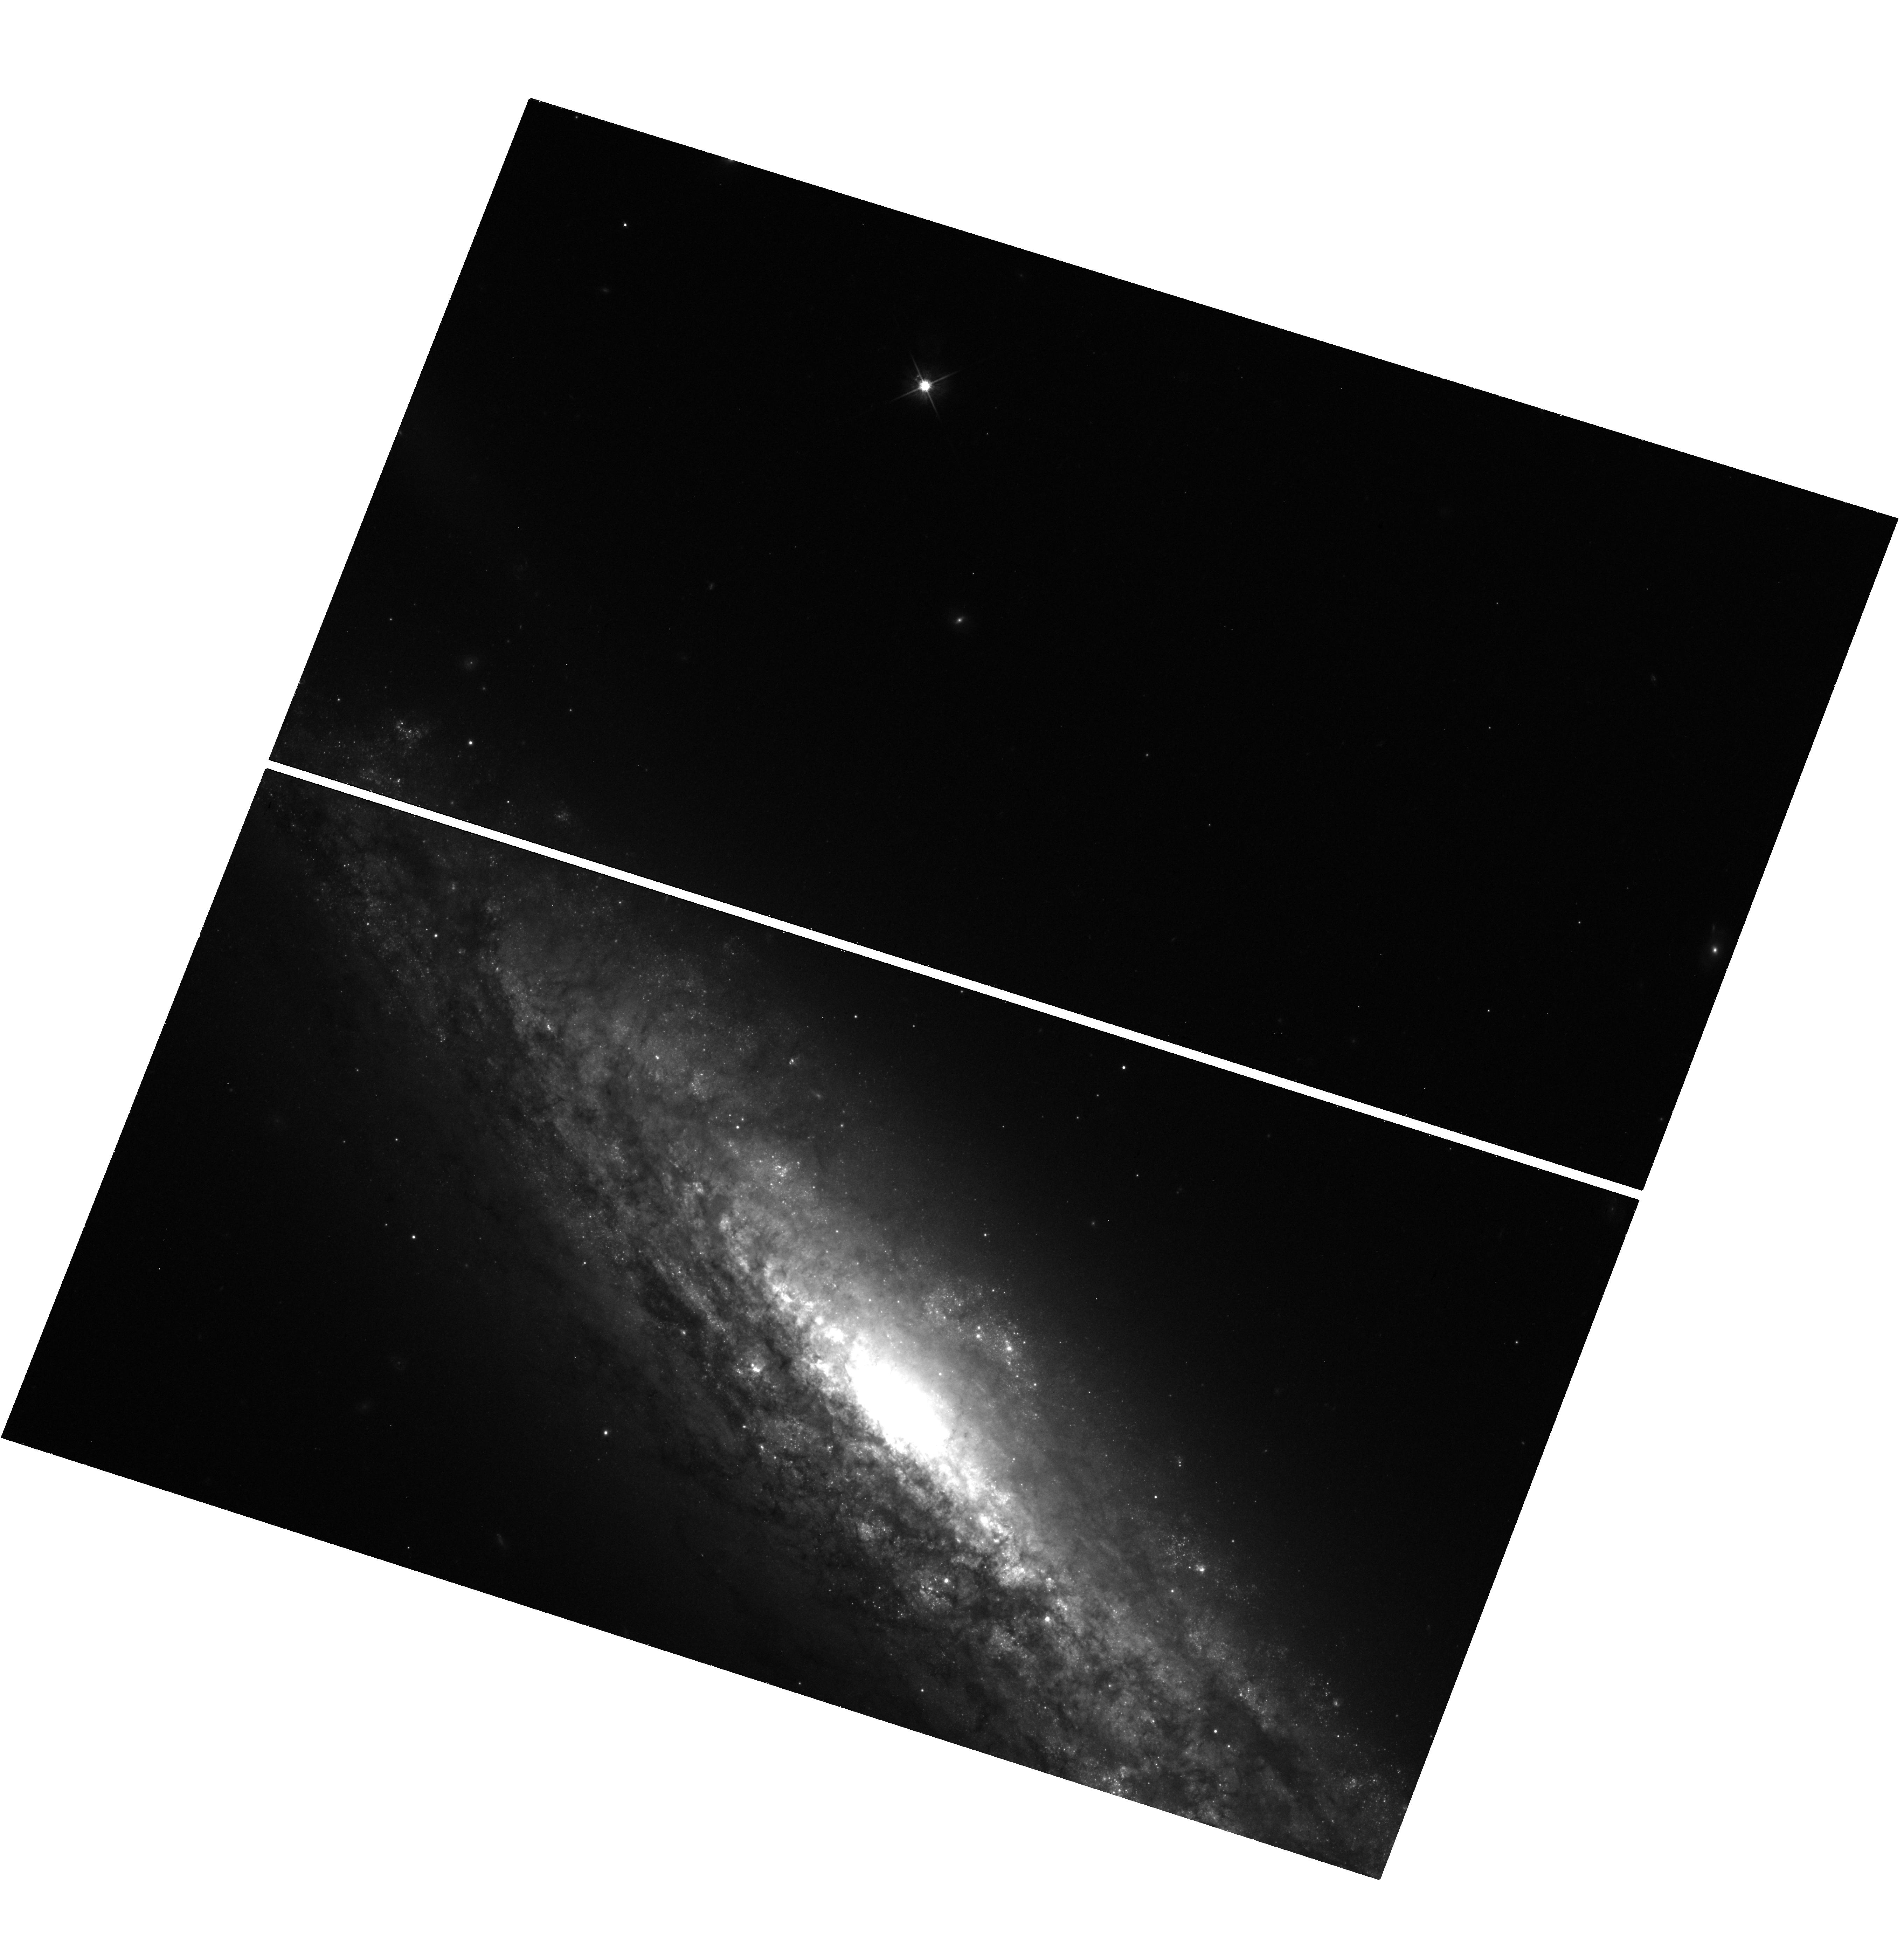
Target: ASASSN-14LP
Instrument: WFC3/UVIS
Filter: F625W
Exposure: 19 min
Observation ID: hst_14611_09_wfc3_uvis_f625w_id6909

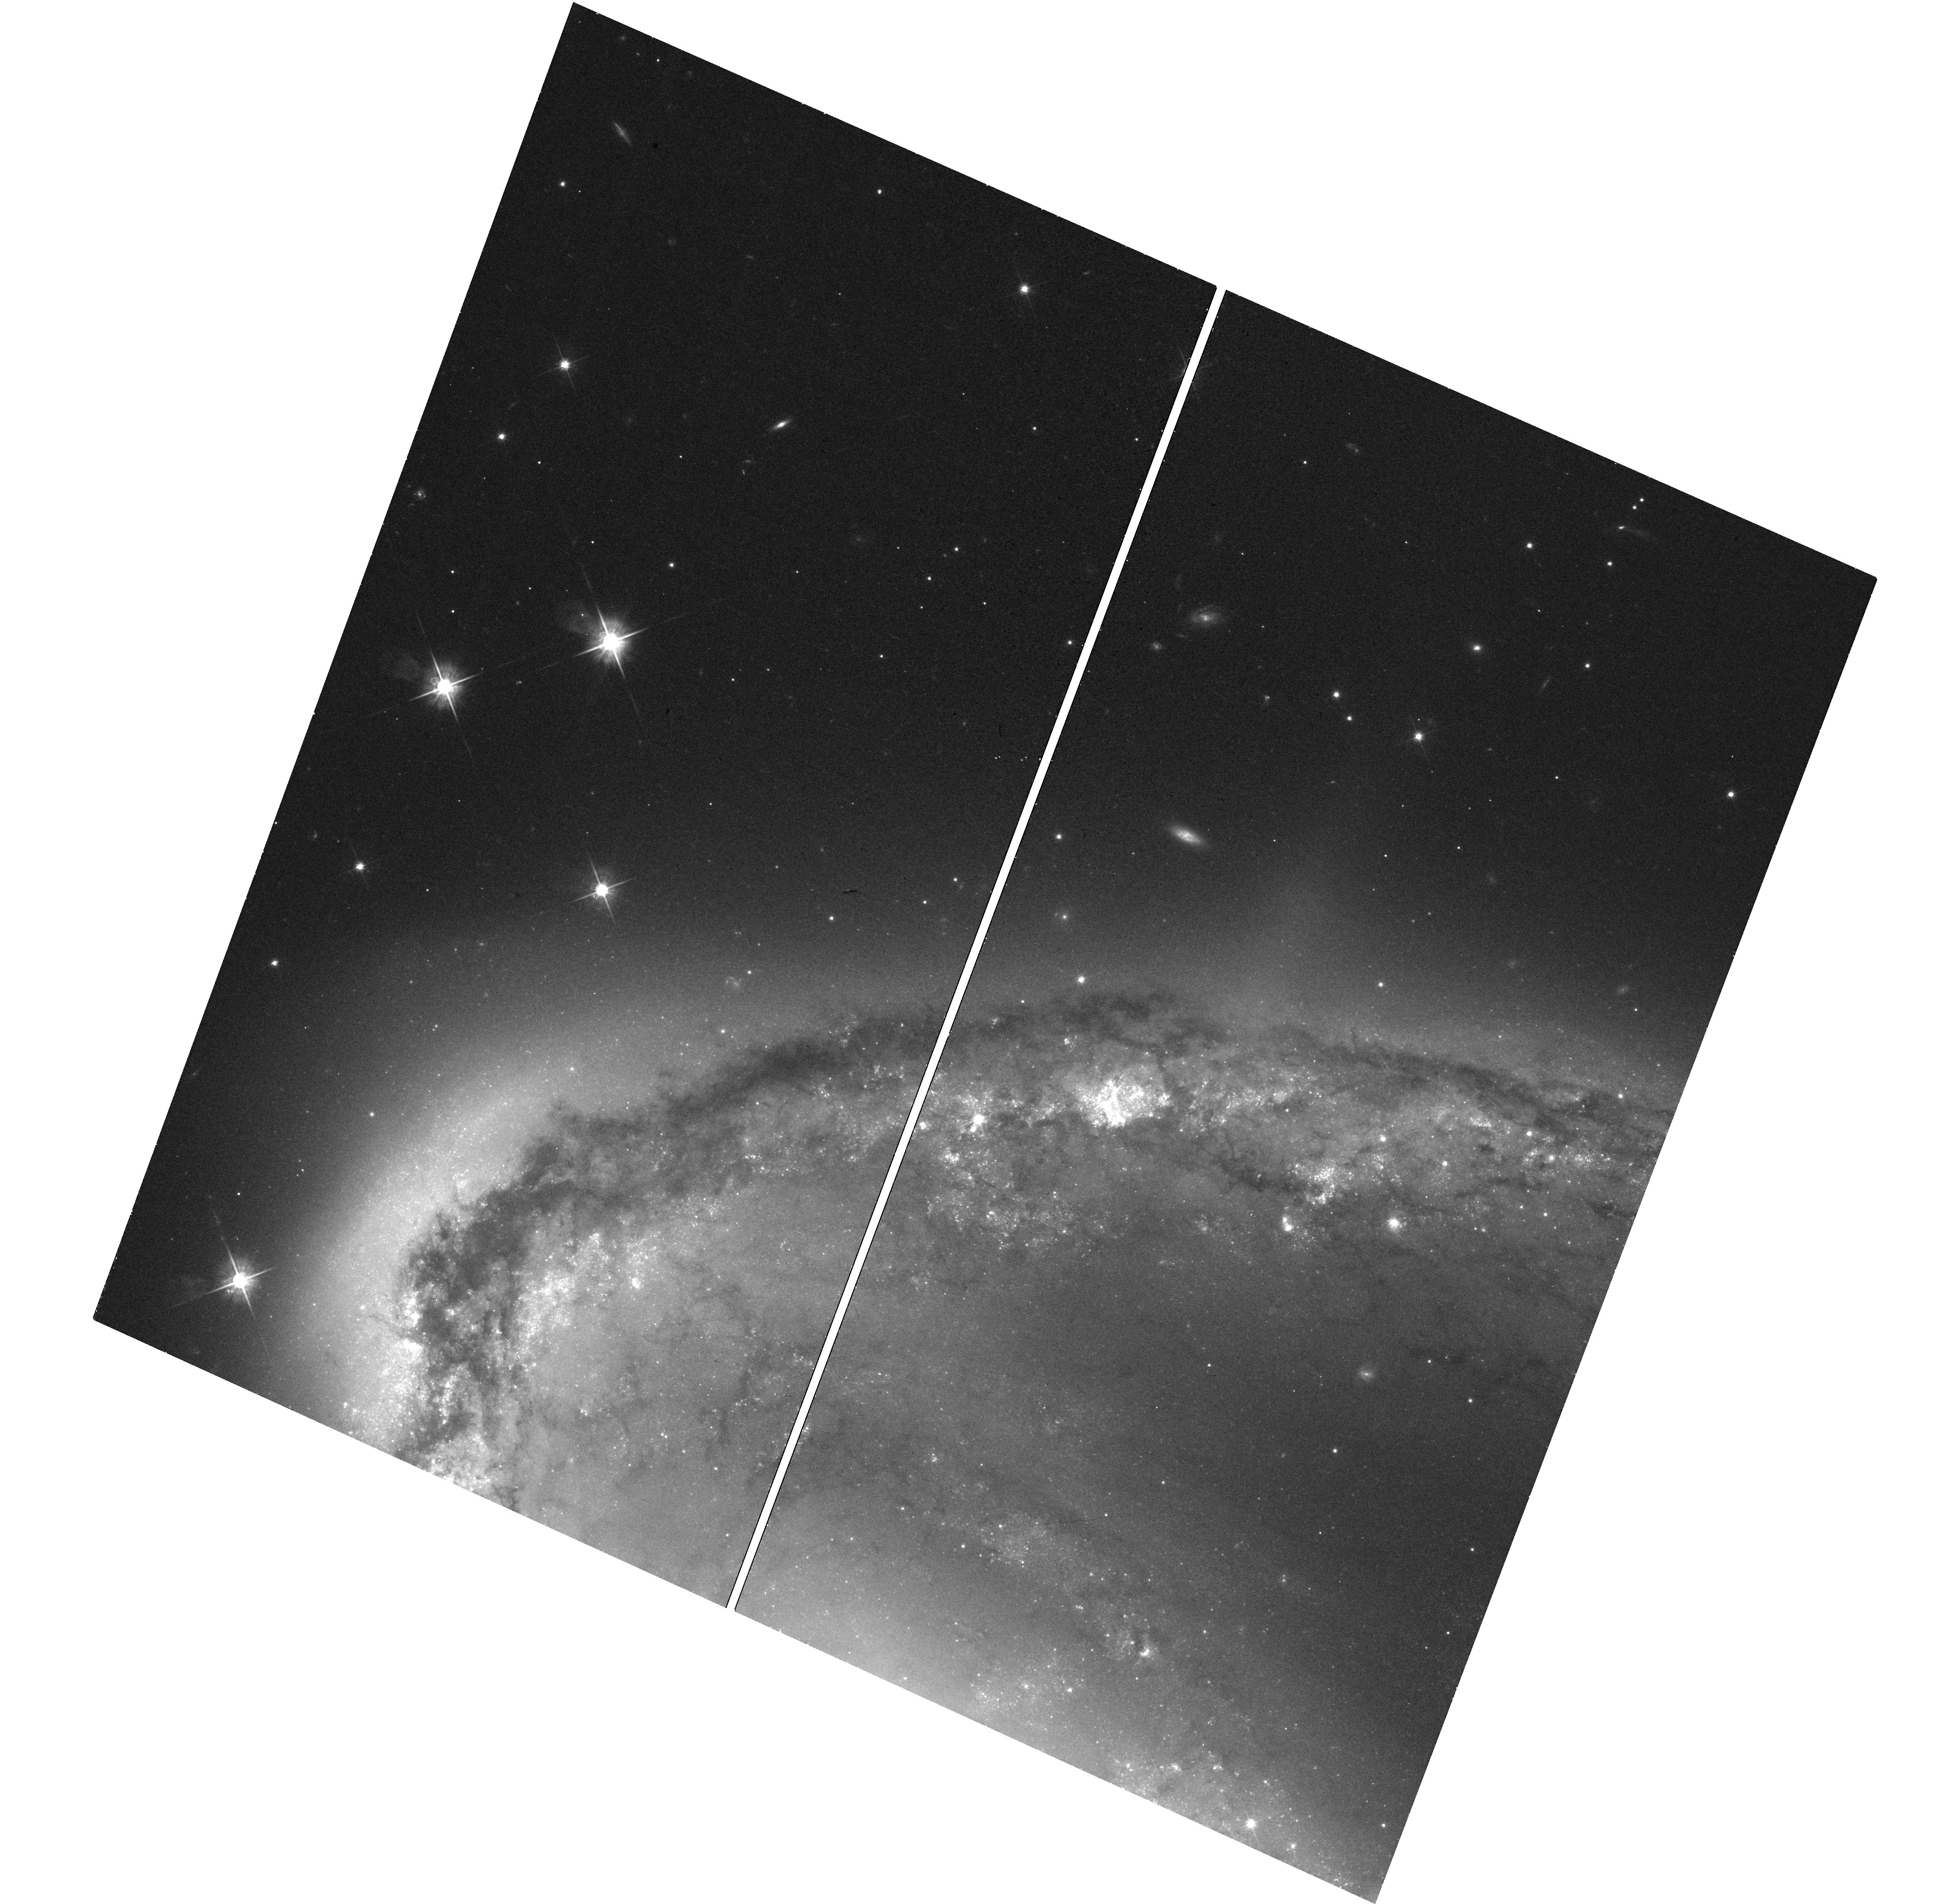
Target: SN2015F
Instrument: WFC3/UVIS
Filter: F625W
Exposure: 21 min
Observation ID: hst_14611_07_wfc3_uvis_f625w_id6907

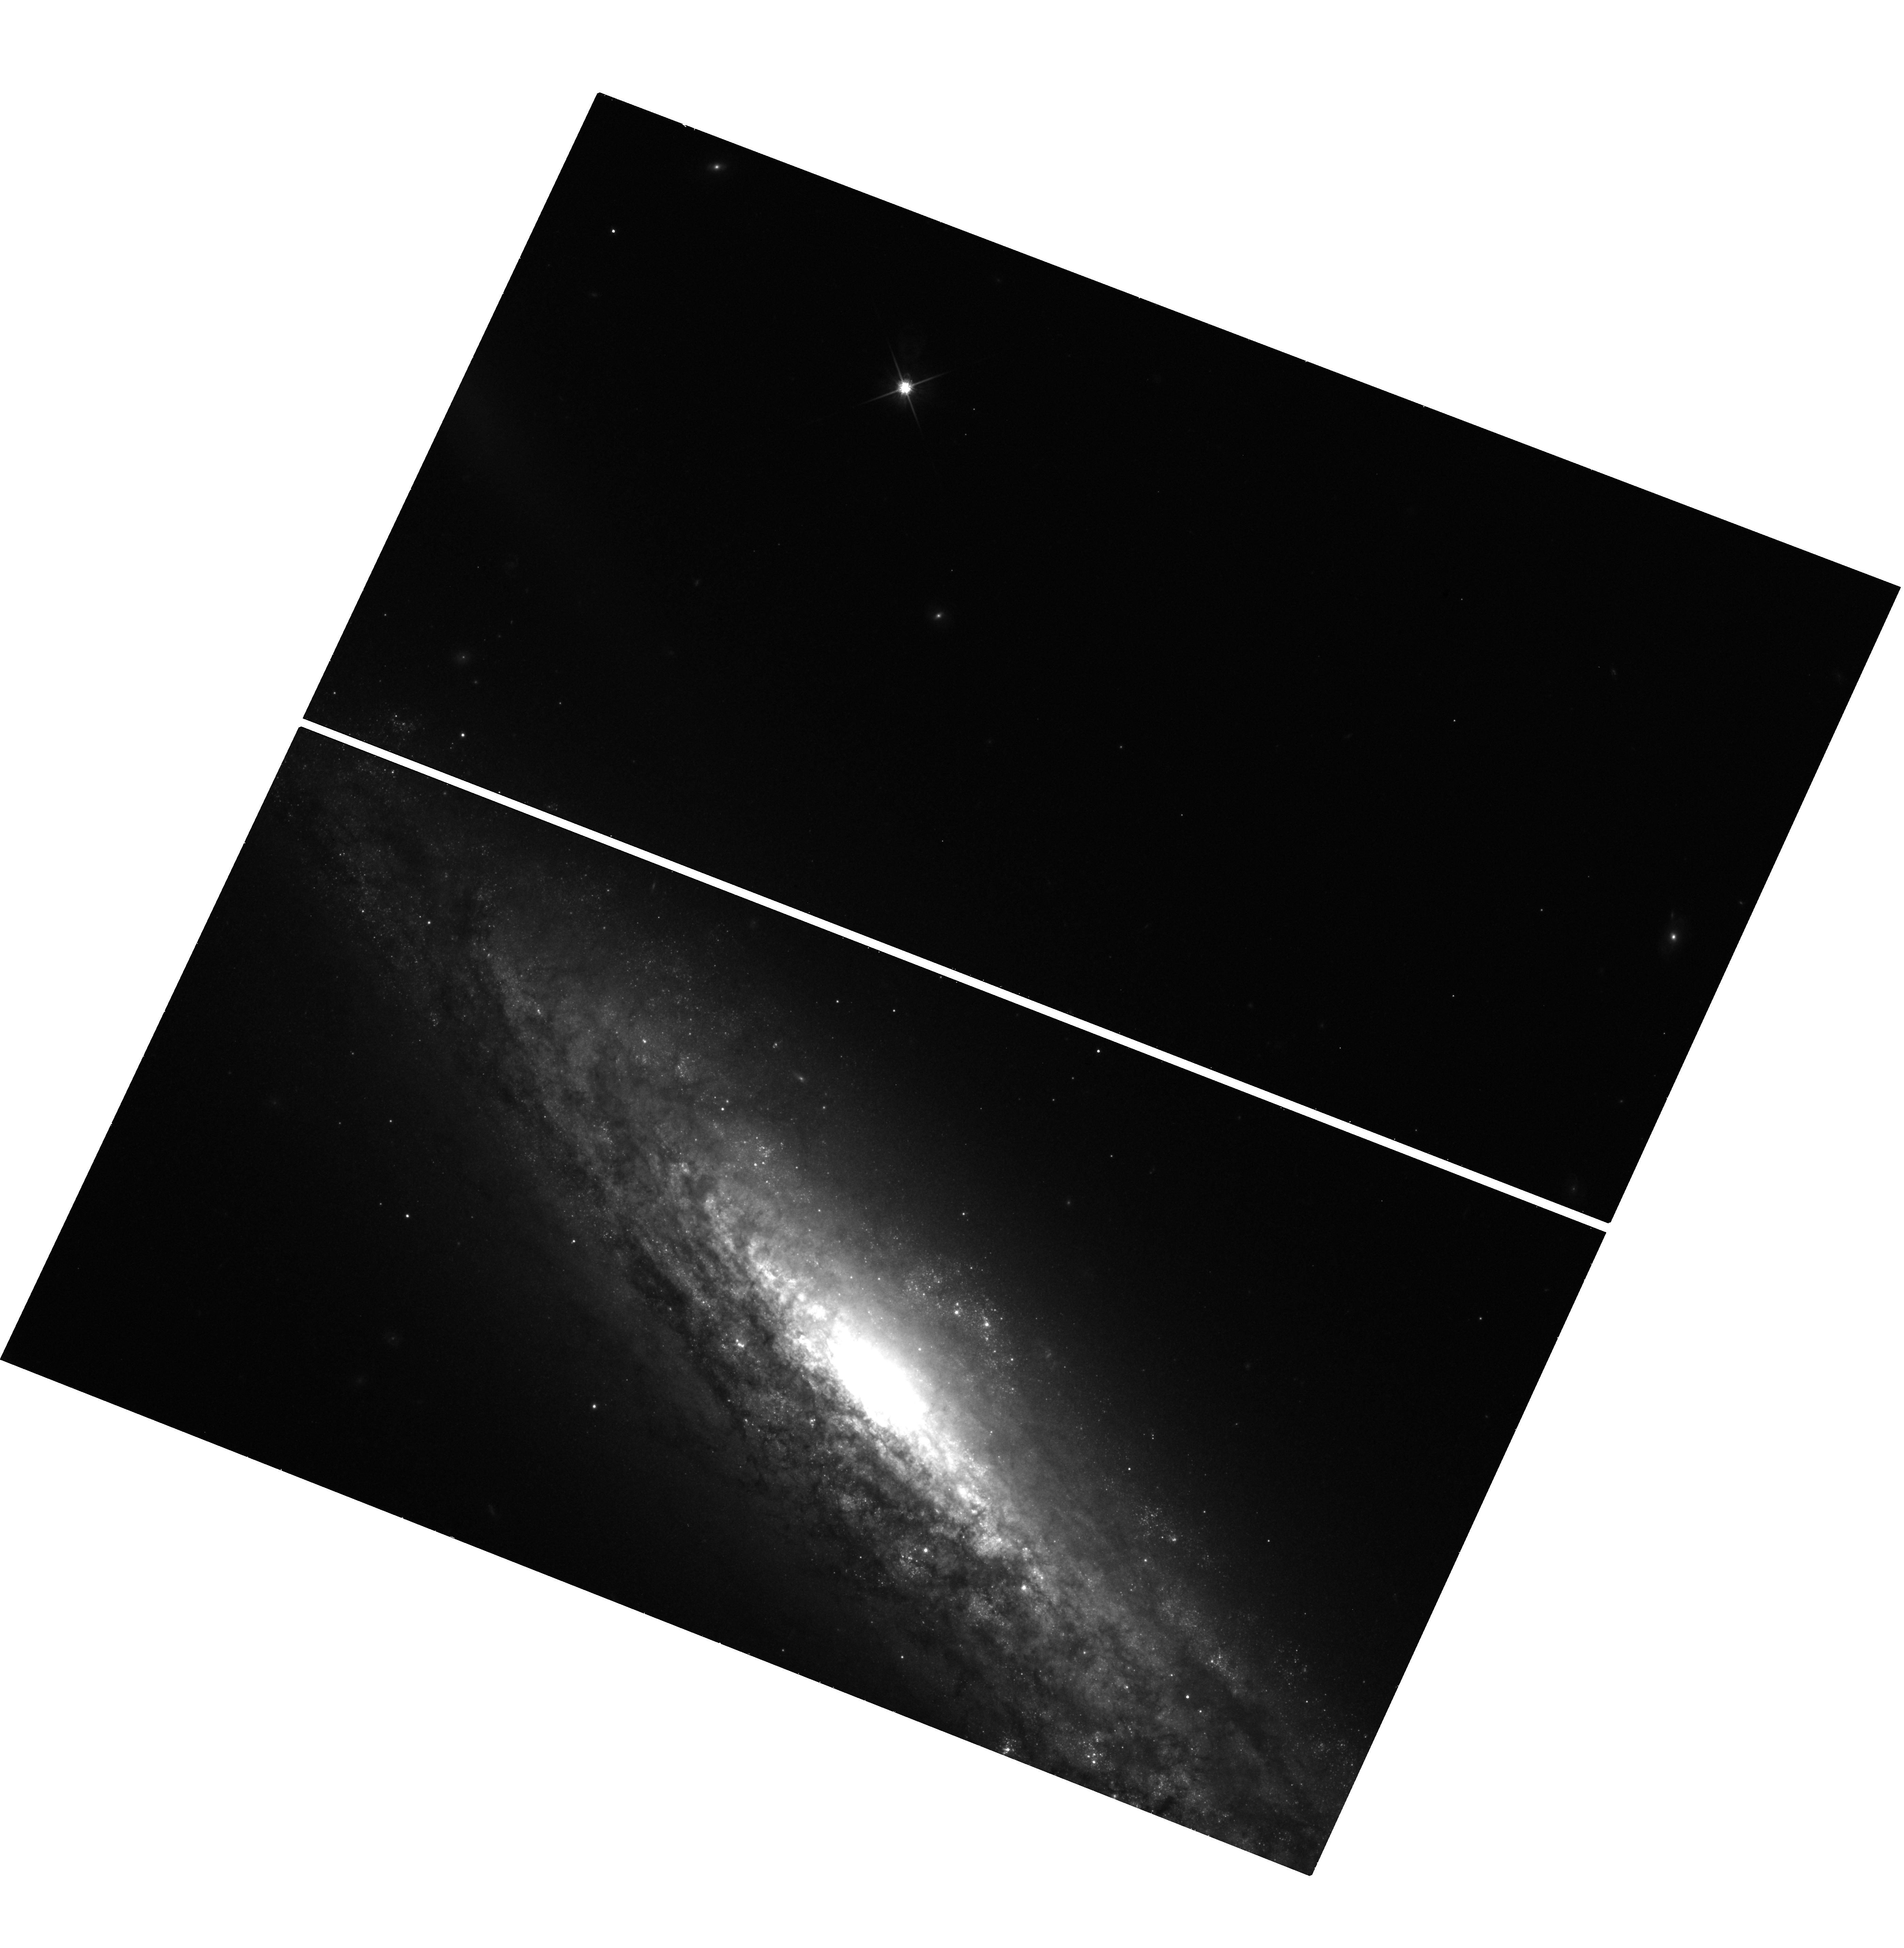
Target: ASASSN-14LP
Instrument: WFC3/UVIS
Filter: F814W
Exposure: 19 min
Observation ID: hst_14611_13_wfc3_uvis_f814w_id6913

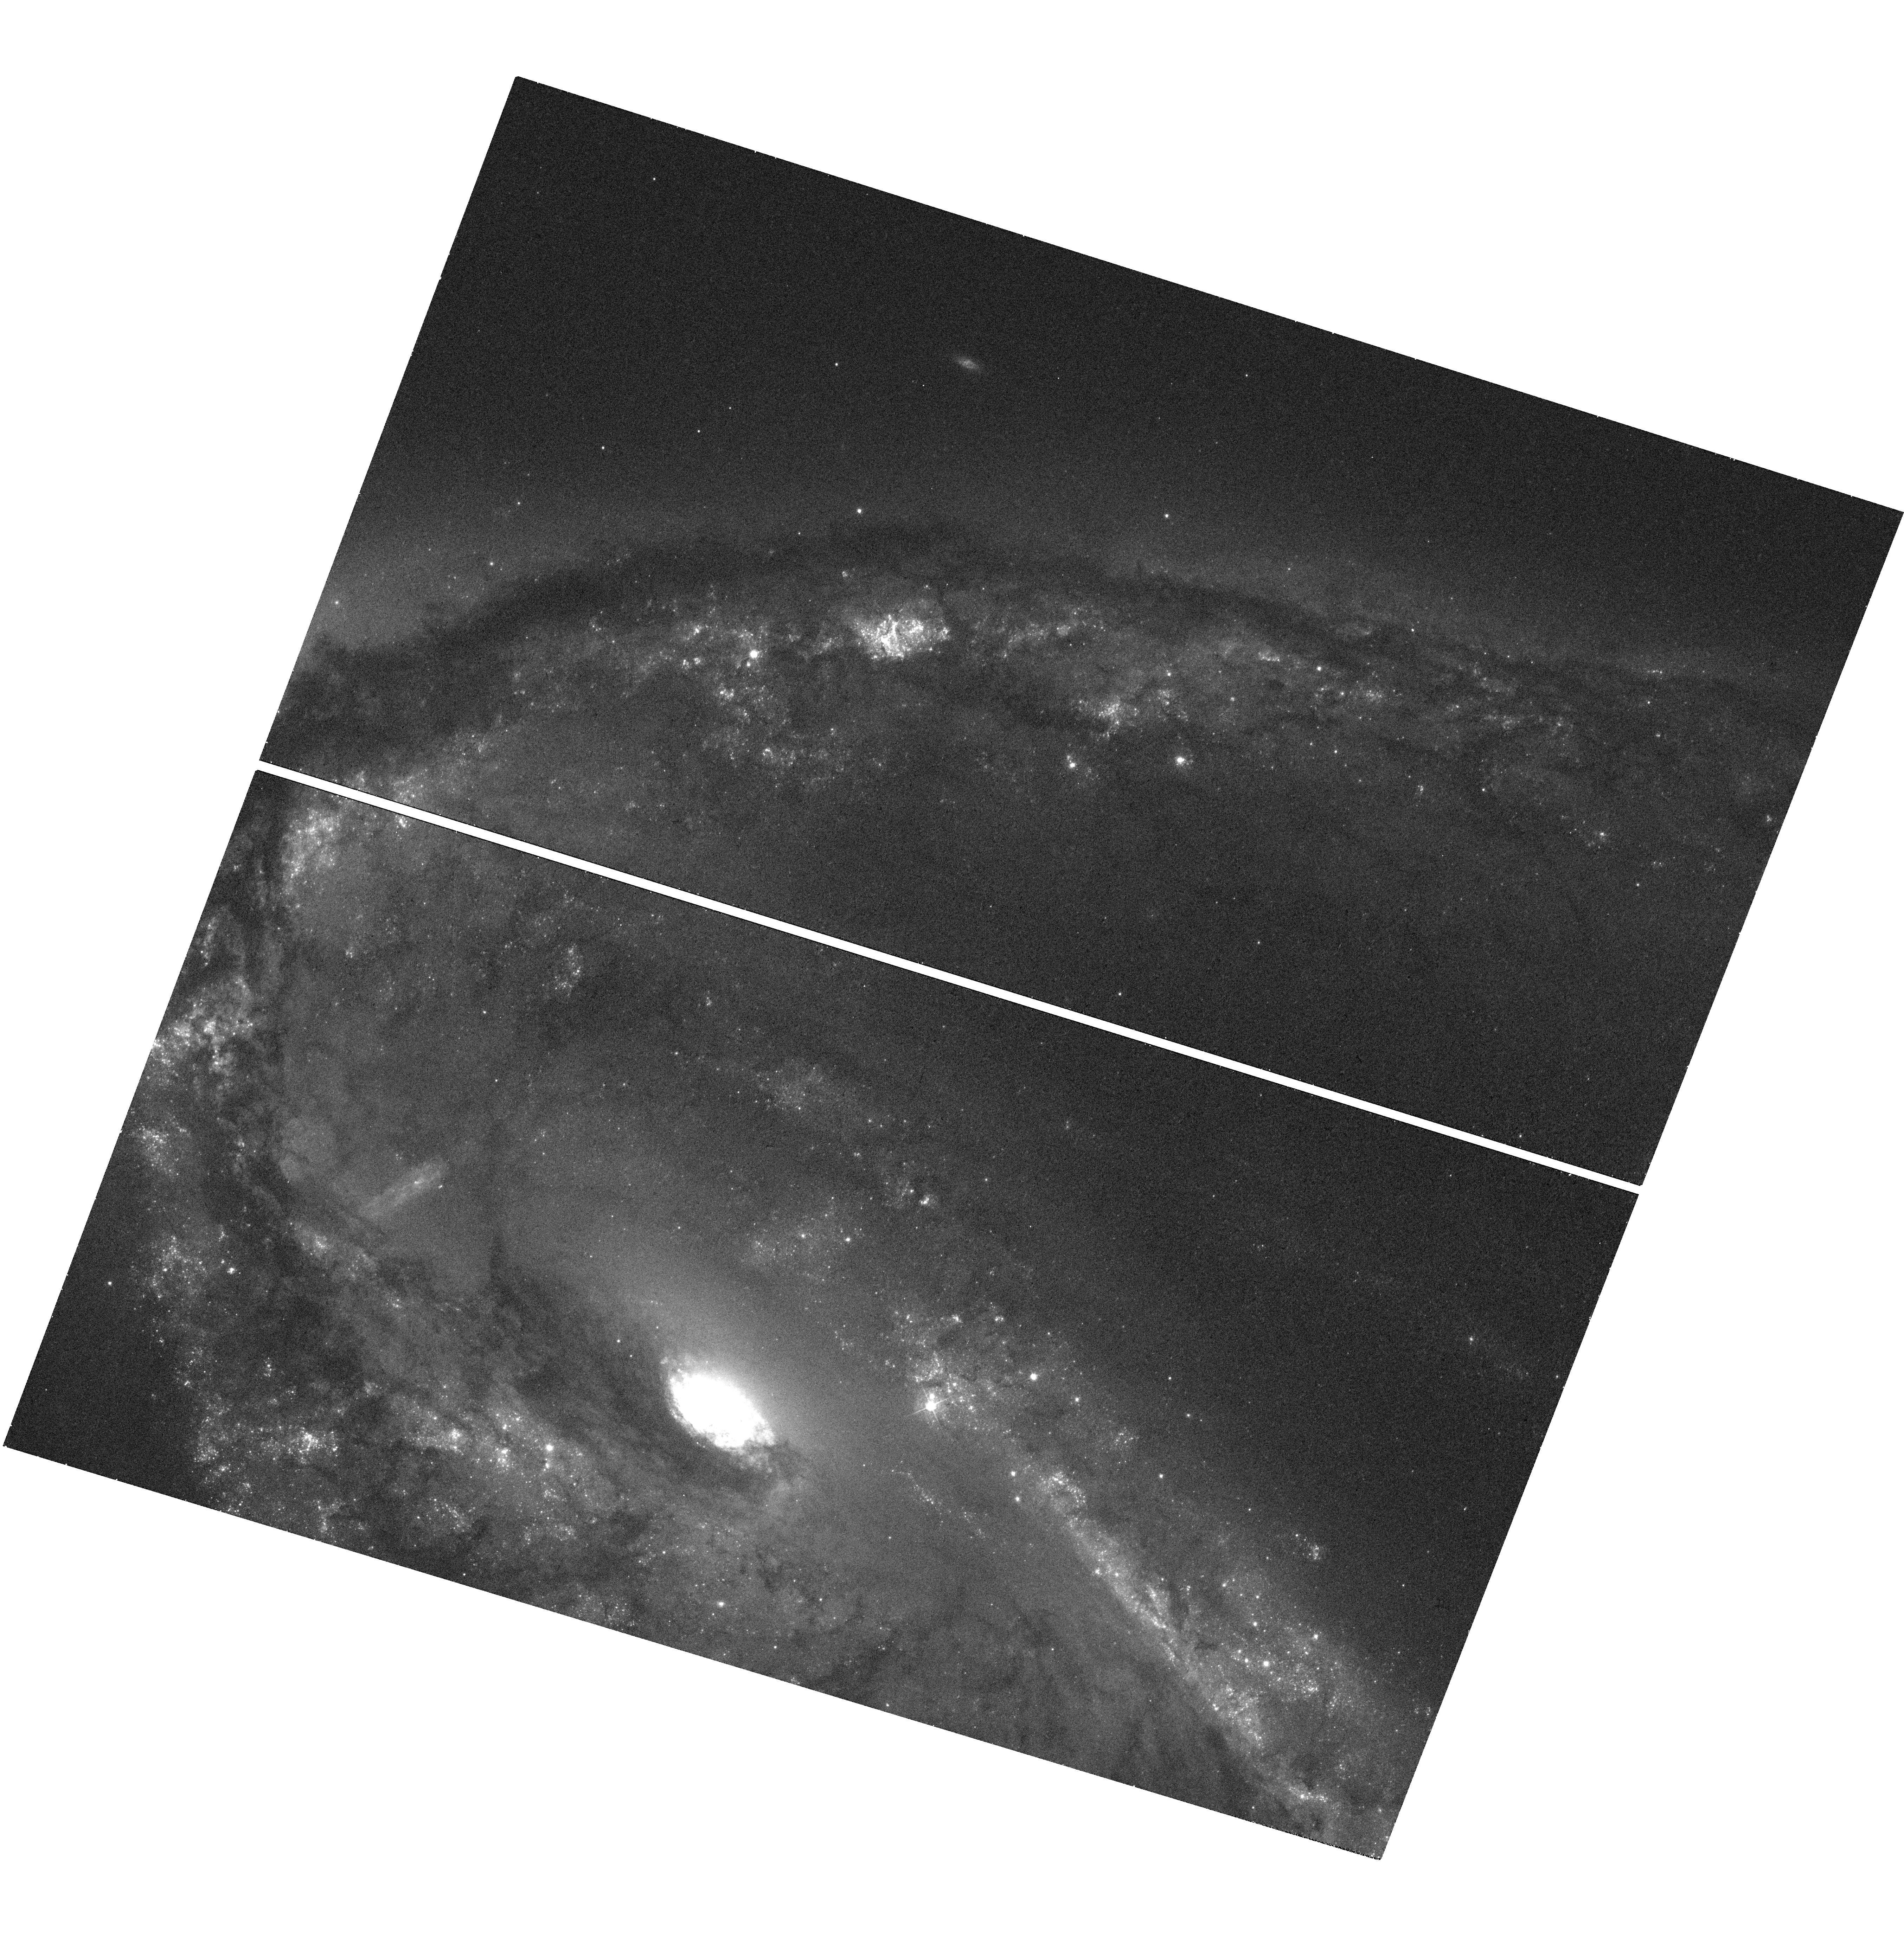
Target: SN2015F
Instrument: WFC3/UVIS
Filter: F438W
Exposure: 21 min
Observation ID: hst_14611_01_wfc3_uvis_f438w_id6901

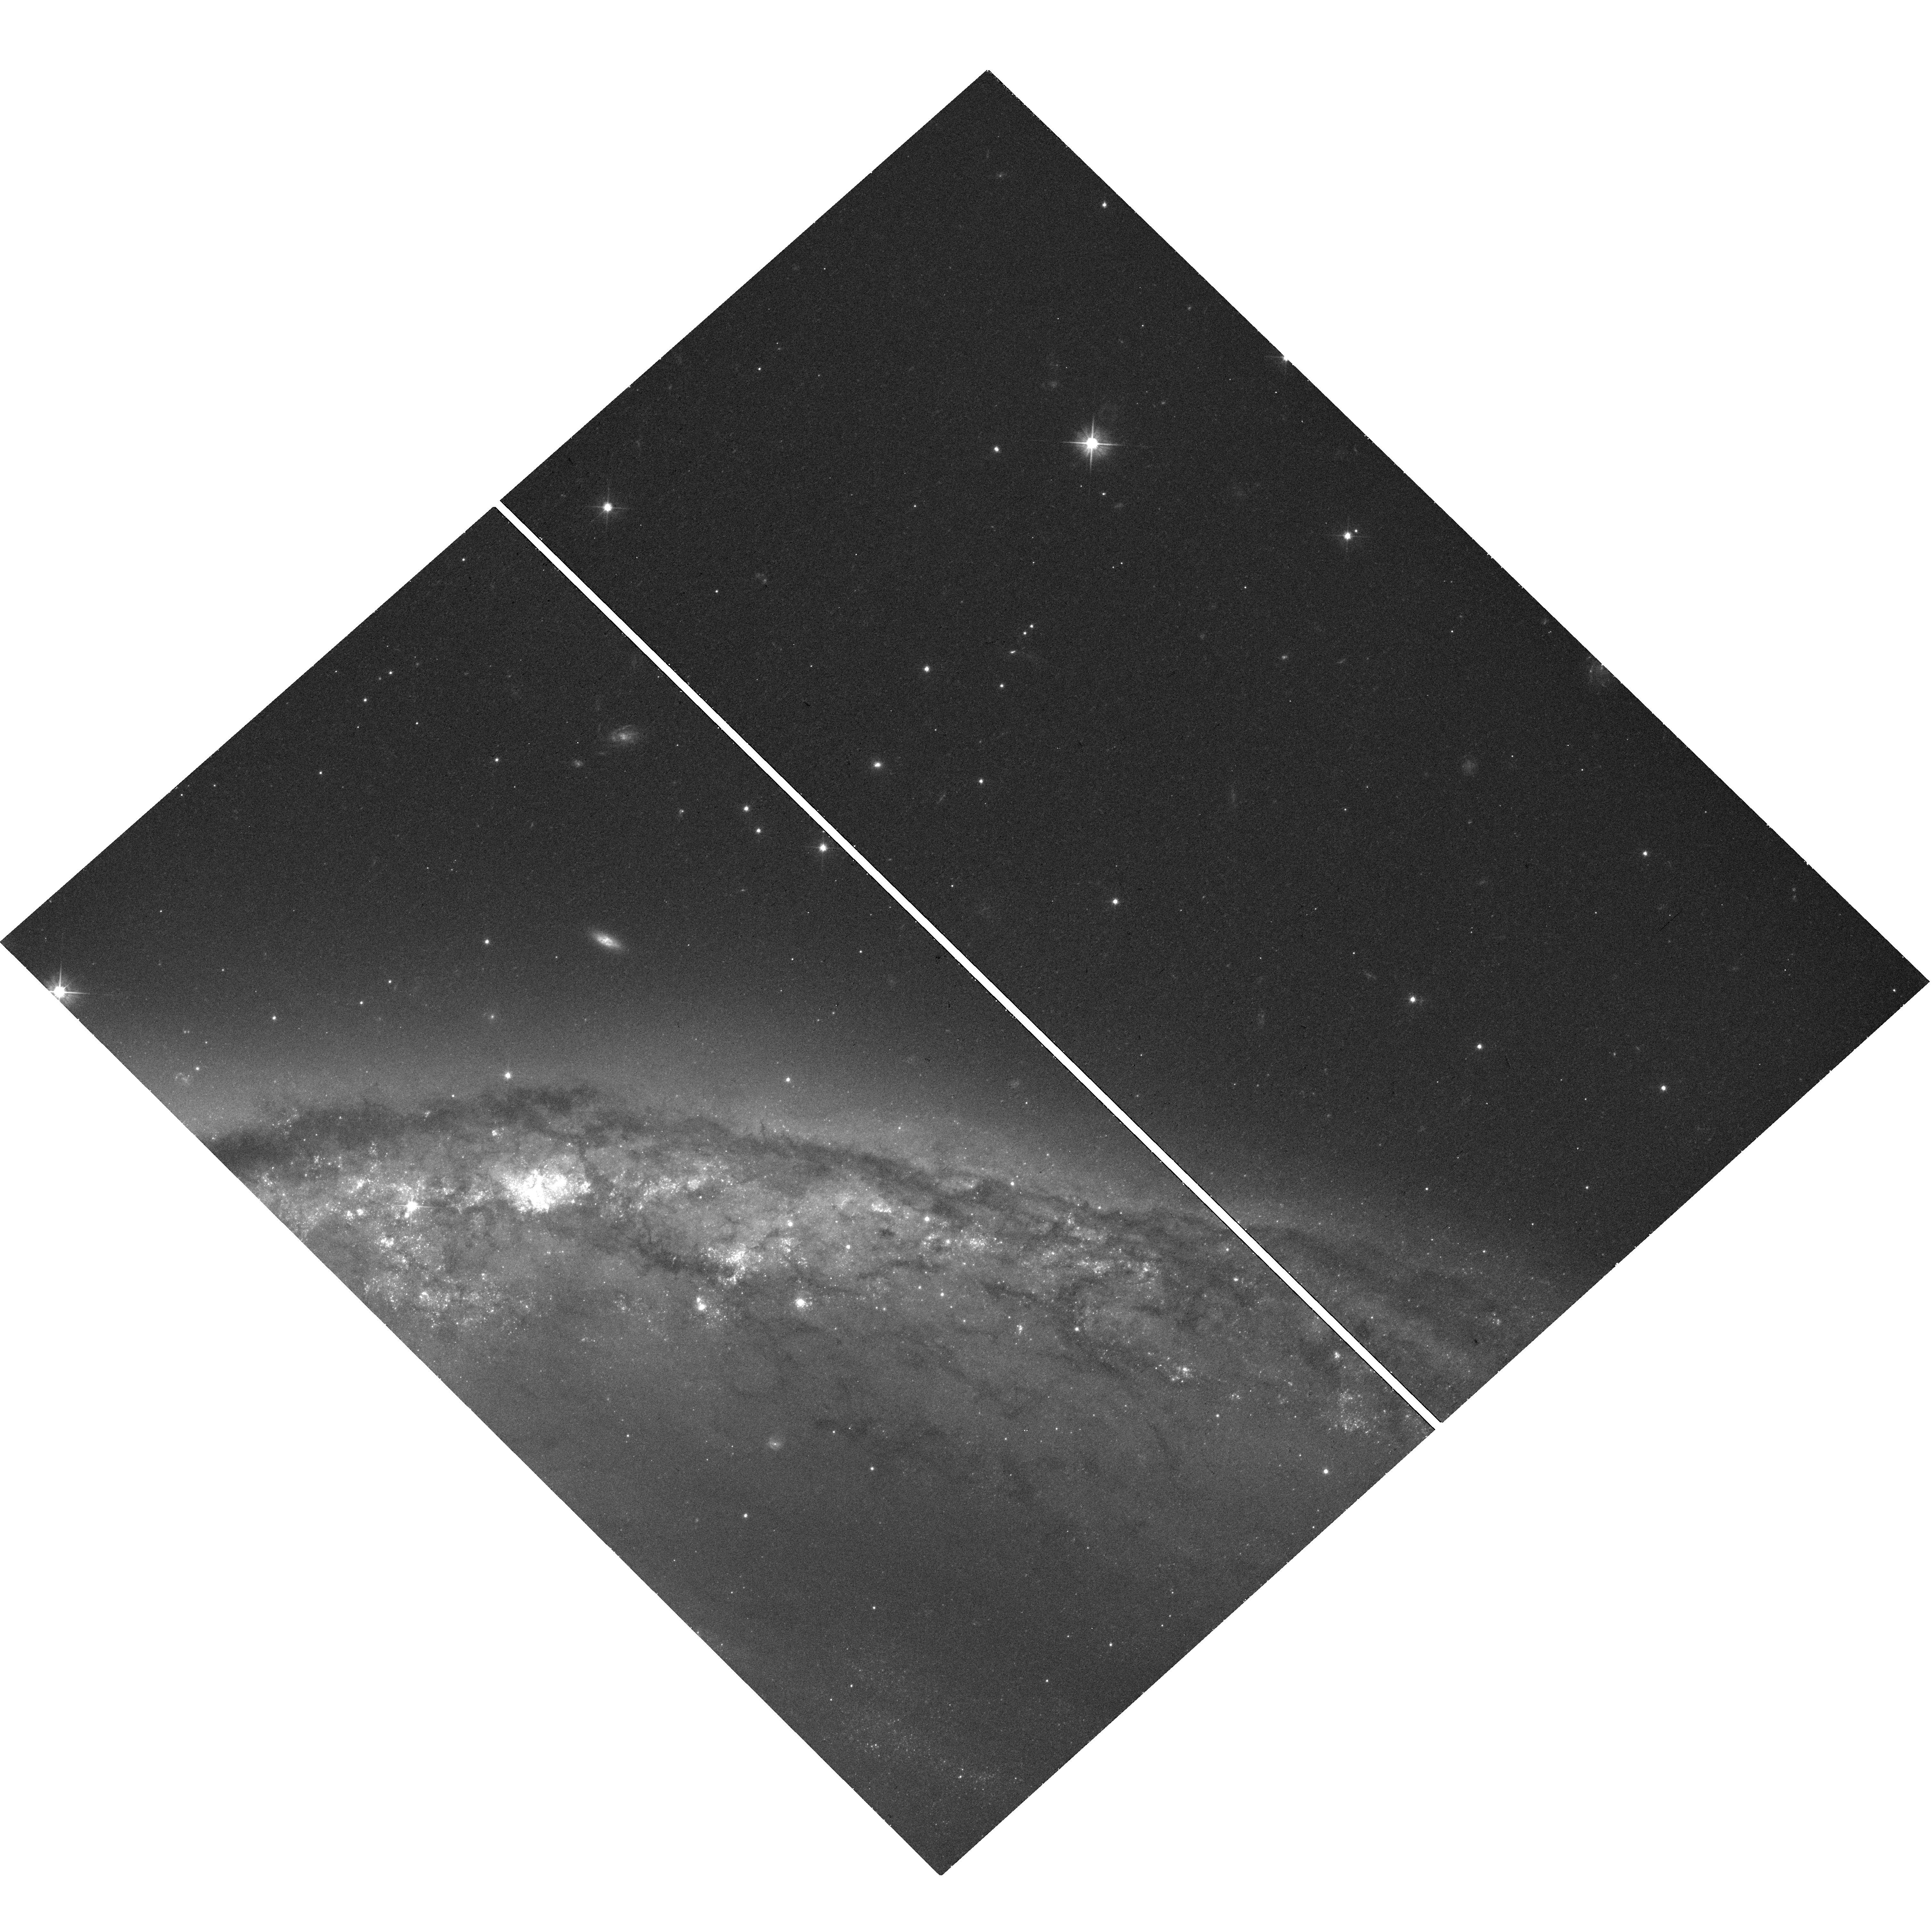
Target: SN2015F
Instrument: WFC3/UVIS
Filter: F555W
Exposure: 21 min
Observation ID: hst_14611_04_wfc3_uvis_f555w_id6904

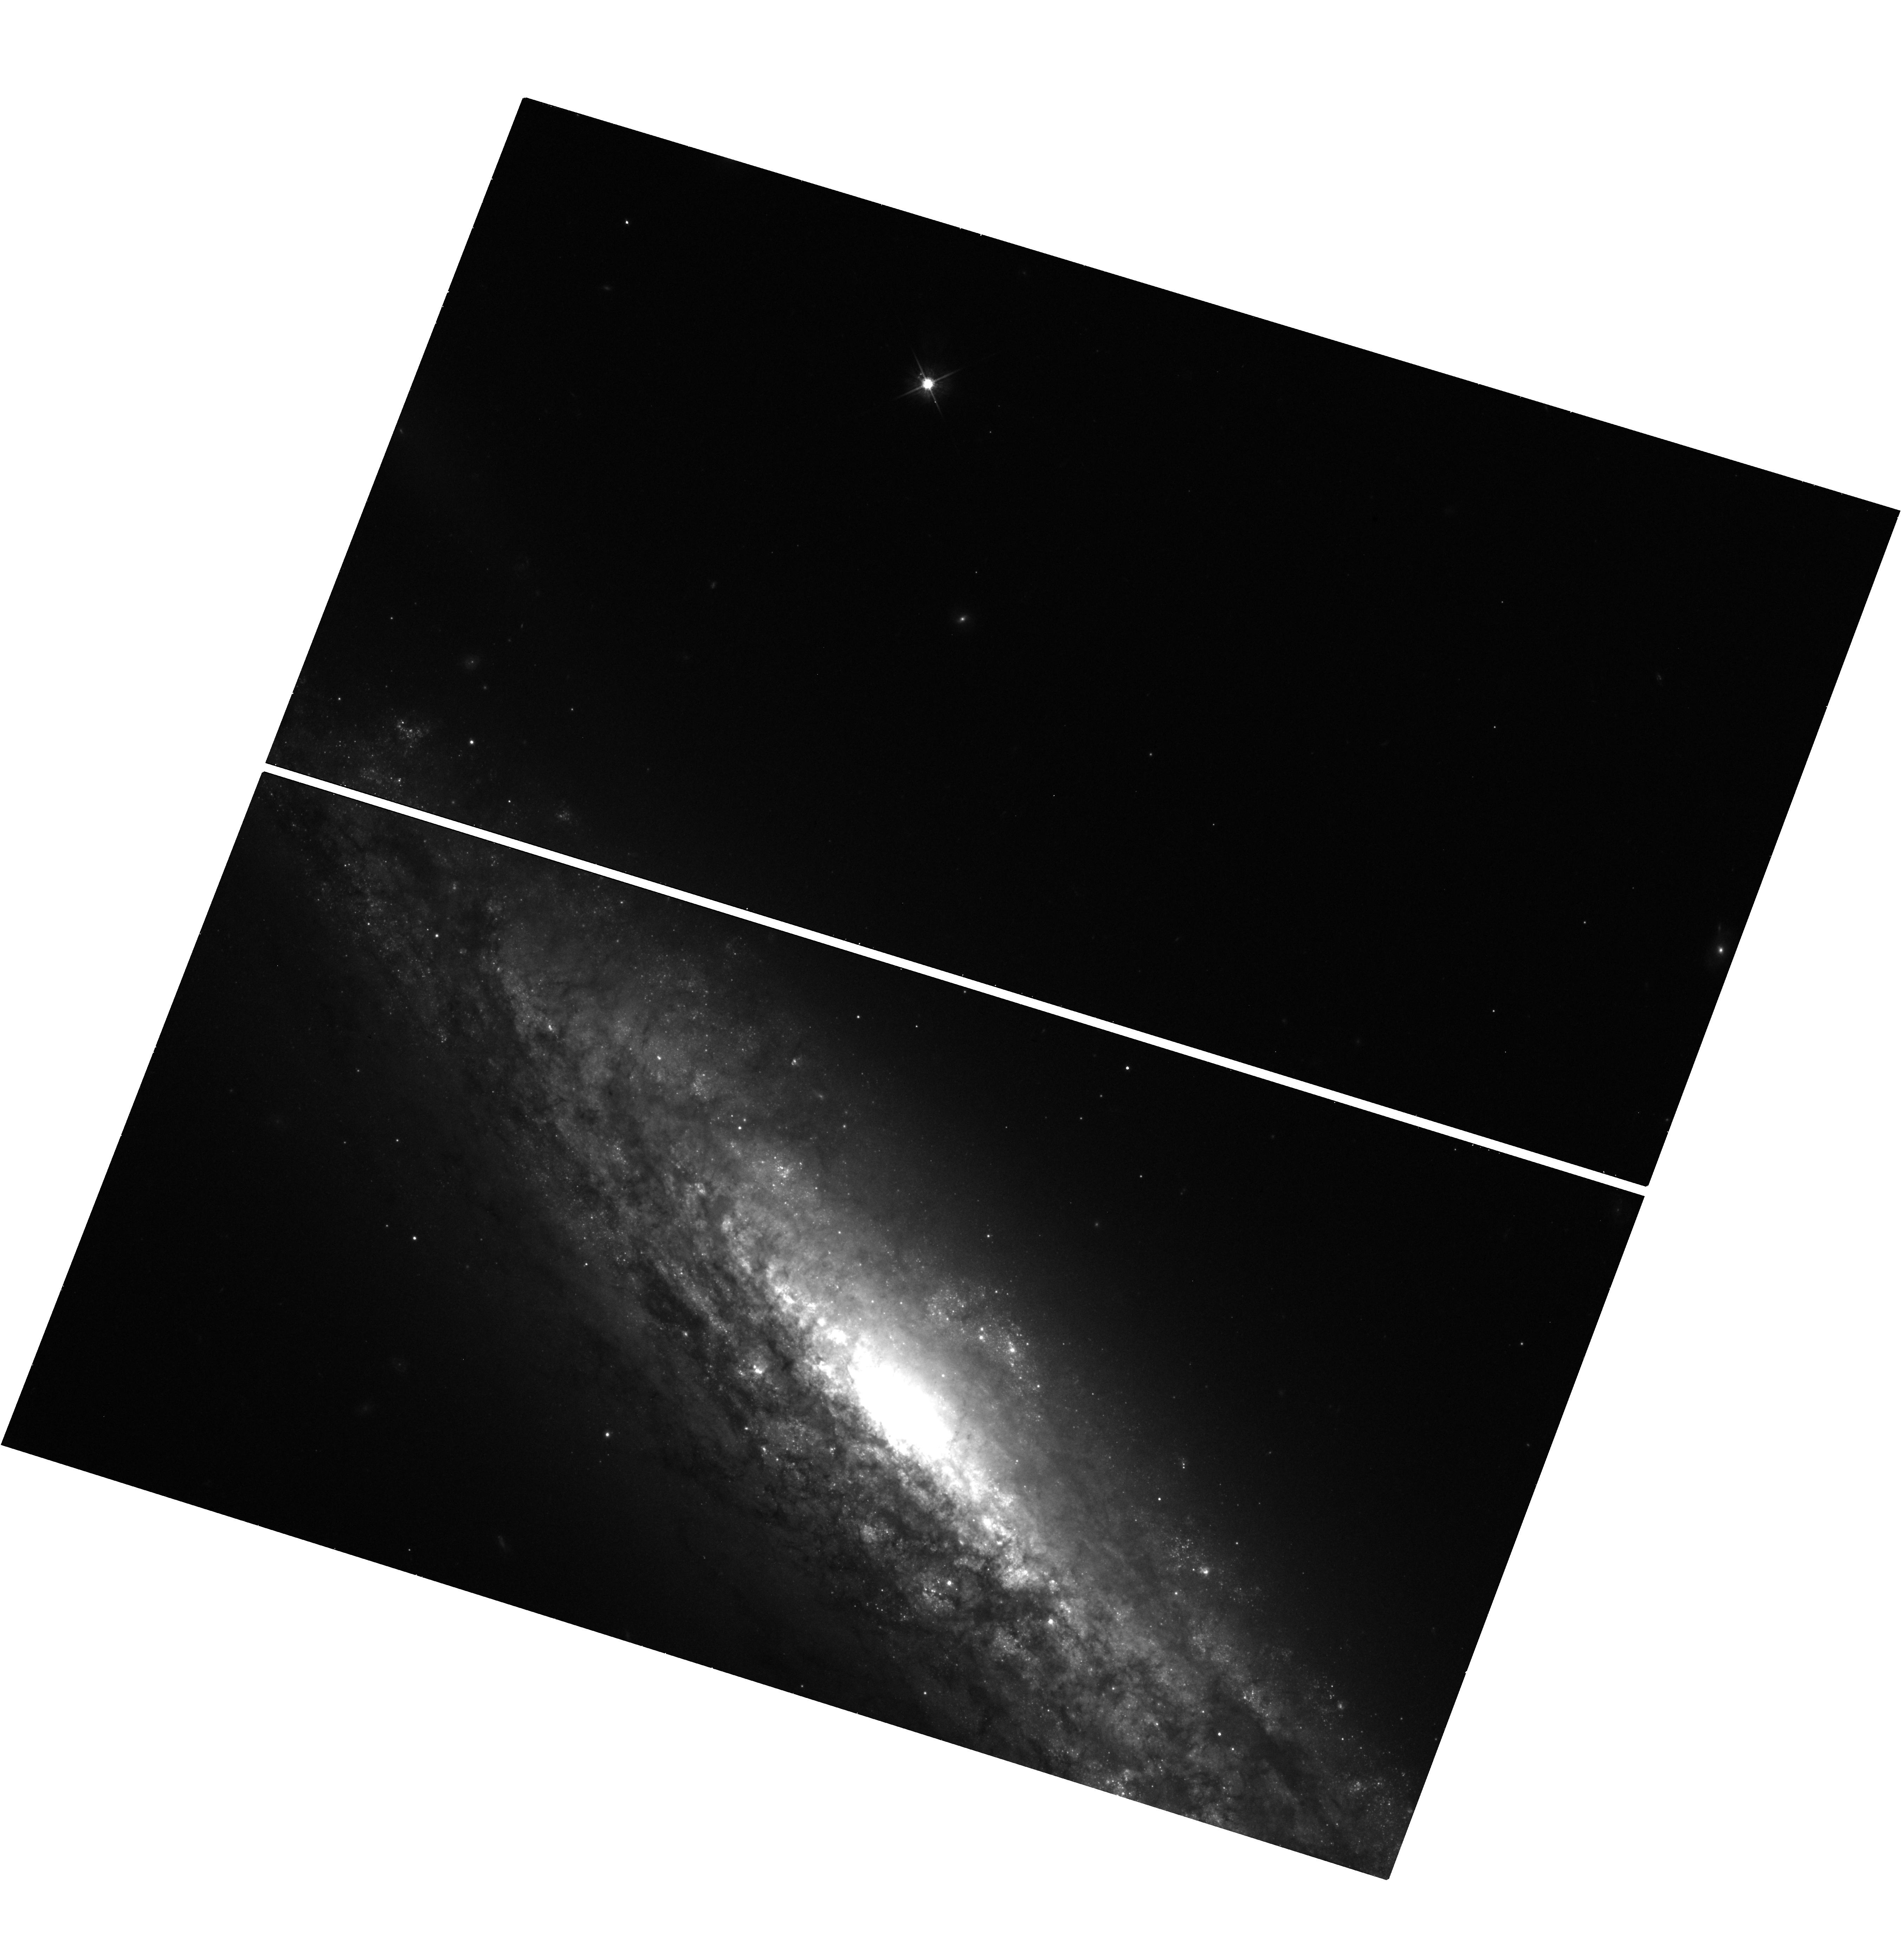
Target: ASASSN-14LP
Instrument: WFC3/UVIS
Filter: F625W
Exposure: 19 min
Observation ID: hst_14611_11_wfc3_uvis_f625w_id6911

Going gently into the night: constraining Type Ia supernova nucleosynthesis using late-time photometry (PI: Graur, Or)

We propose to use WFC3 photometry to construct the optical light curves of the nearby Type Ia supernovae SN 2015F and ASASSN-14lp at late times (>500 days after maximum light). These light curves will allow us to conduct a fundamental test of the theoretically predicted behavior of Type Ia supernova light curves at late times. We will observationally determine whether the nuclear physics of Type Ia supernova ejecta are solely determined by the radioactive decay of 56Co to 56Fe, or whether (and by how much) other nuclear heating mechanisms (such as the leptonic decays of 57Co) become discernible, as predicted. The spatial resolution of HST+WFC3 is crucial to the success of this experiment. At these late times, the fading supernovae are as bright as other surrounding objects (bright stars, star clusters), which would dominate the point-spread functions of ground-based observatories. Due to the rarity of nearby Type Ia supernovae, this experiment will double the sample of supernovae for which this experiment has been conducted and cut the uncertainty on the results by half. Moreover, if this experiment is not conducted in Cycle 24, it is highly unlikely that we would be able to perform it again during the remaining lifetime of HST.